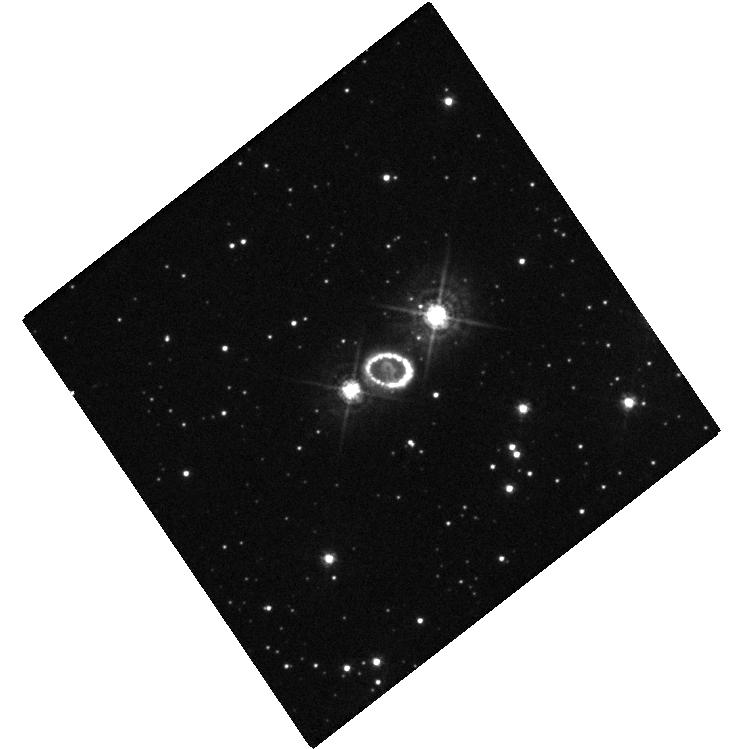
Target: SN-1987A. Instrument: WFC3/UVIS. Filter: F438W. Exposure: 10 min. Observation ID: hst_14333_01_wfc3_uvis_f438w_icxg01

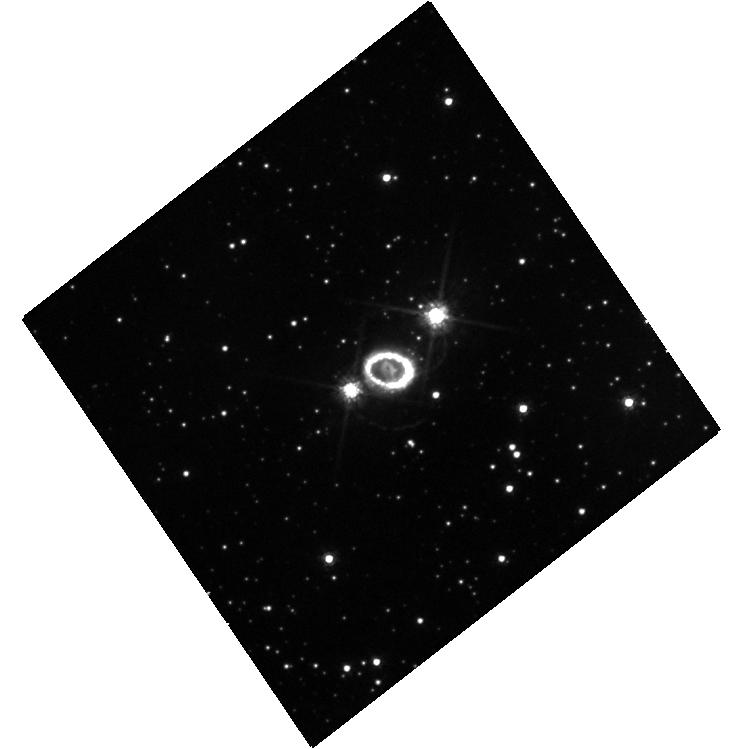
Target: SN-1987A. Instrument: WFC3/UVIS. Filter: F625W. Exposure: 10 min. Observation ID: hst_14333_01_wfc3_uvis_f625w_icxg01

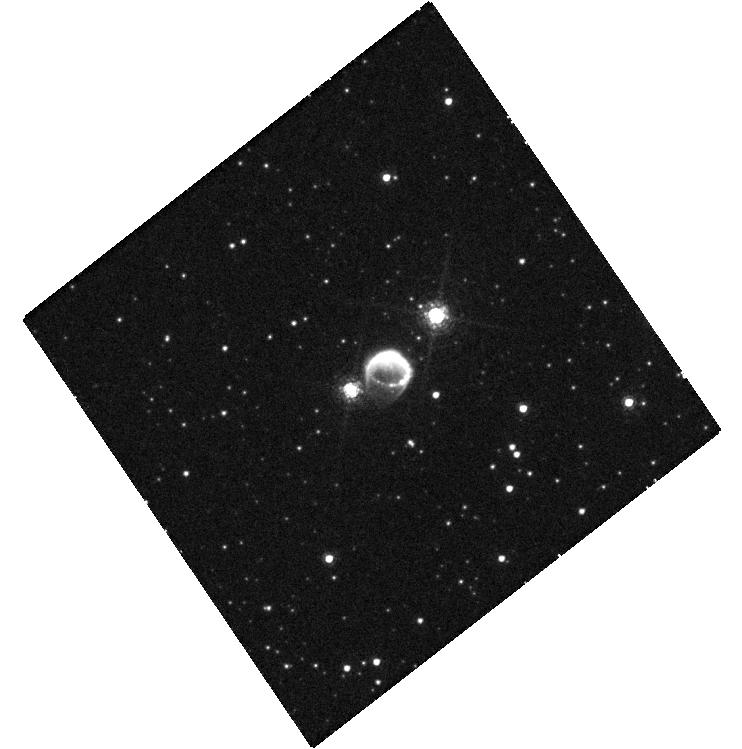
Target: SN-1987A. Instrument: WFC3/UVIS. Filter: F645N. Exposure: 40 min. Observation ID: hst_14333_01_wfc3_uvis_f645n_icxg01

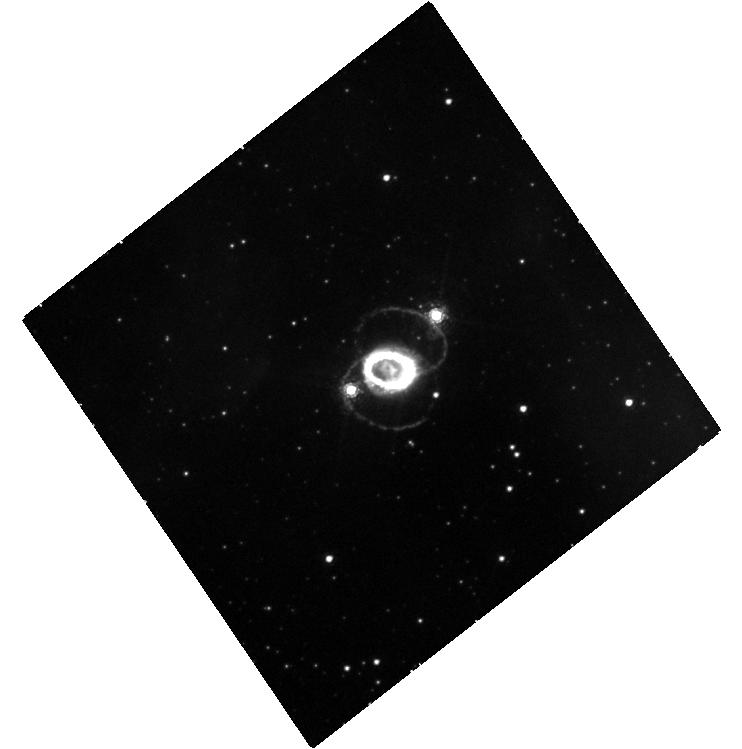
Target: SN-1987A. Instrument: WFC3/UVIS. Filter: F657N. Exposure: 40 min. Observation ID: hst_14333_01_wfc3_uvis_f657n_icxg01

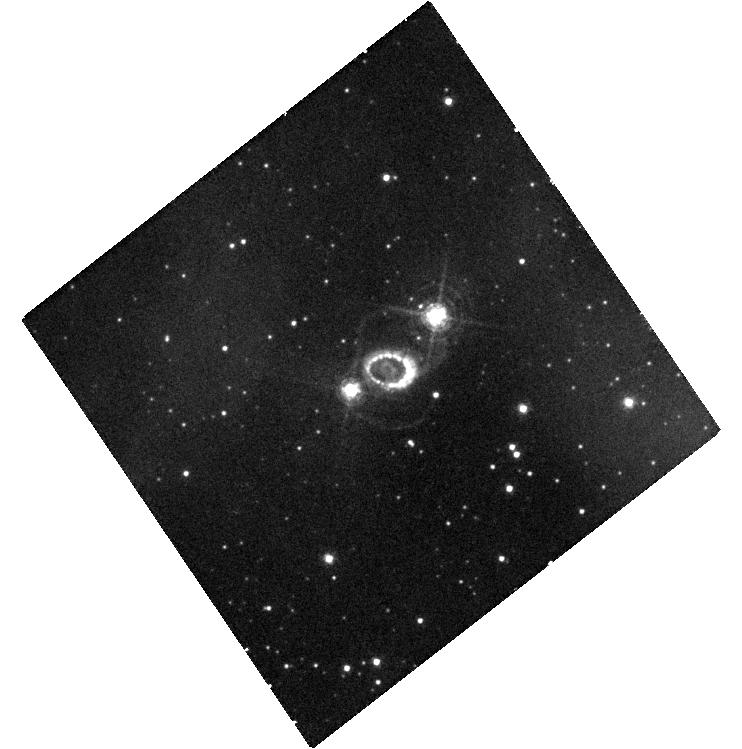
Target: SN-1987A. Instrument: WFC3/UVIS. Filter: F502N. Exposure: 40 min. Observation ID: hst_14333_01_wfc3_uvis_f502n_icxg01

SAINTS: Images of SN 1987A (PI: Kirshner, Robert P.)

SN 1987A is the great supernova of the HST era. It is the only case where we have detailed knowledge of the pre-existing structure in the circumstellar gas. It is the only case where we can observe the details of a transition from supernova to supernova remnant. An unbroken string of observations is the essential tool for detecting change and establishing a uniform legacy archive. As we have demonstrated, images reveal a wide variety of processes at work-- most notably the change in the energetics of the debris from radioactive power in the first 5000 days to X-ray illumination from the outside at the present day. We also observed the explosive eruption of "hotspots" around the circumstellar ring and are now using their time history to infer their structure. We have devised a way to image the reverse shock at both Lyman alpha and H-alpha that will help solve a riddle in the excitation of these lines and illuminate the hydrodynamics of the site where non-thermal processes are at work. We propose this novel UV work for the current cycle. The HST observations have a unique blend of photometric fidelity and angular resolution that also makes them the indispensable partner to ongoing X-ray, radio, and far-IR observations. ALMA provides a new way to study dust formation and the kinematics of the explosion by comparison to HST images. This HST program is a long term study: for a 25 year old remnant, we believe brief and simple annual sampling is adequate, but an ongoing commitment is essential.